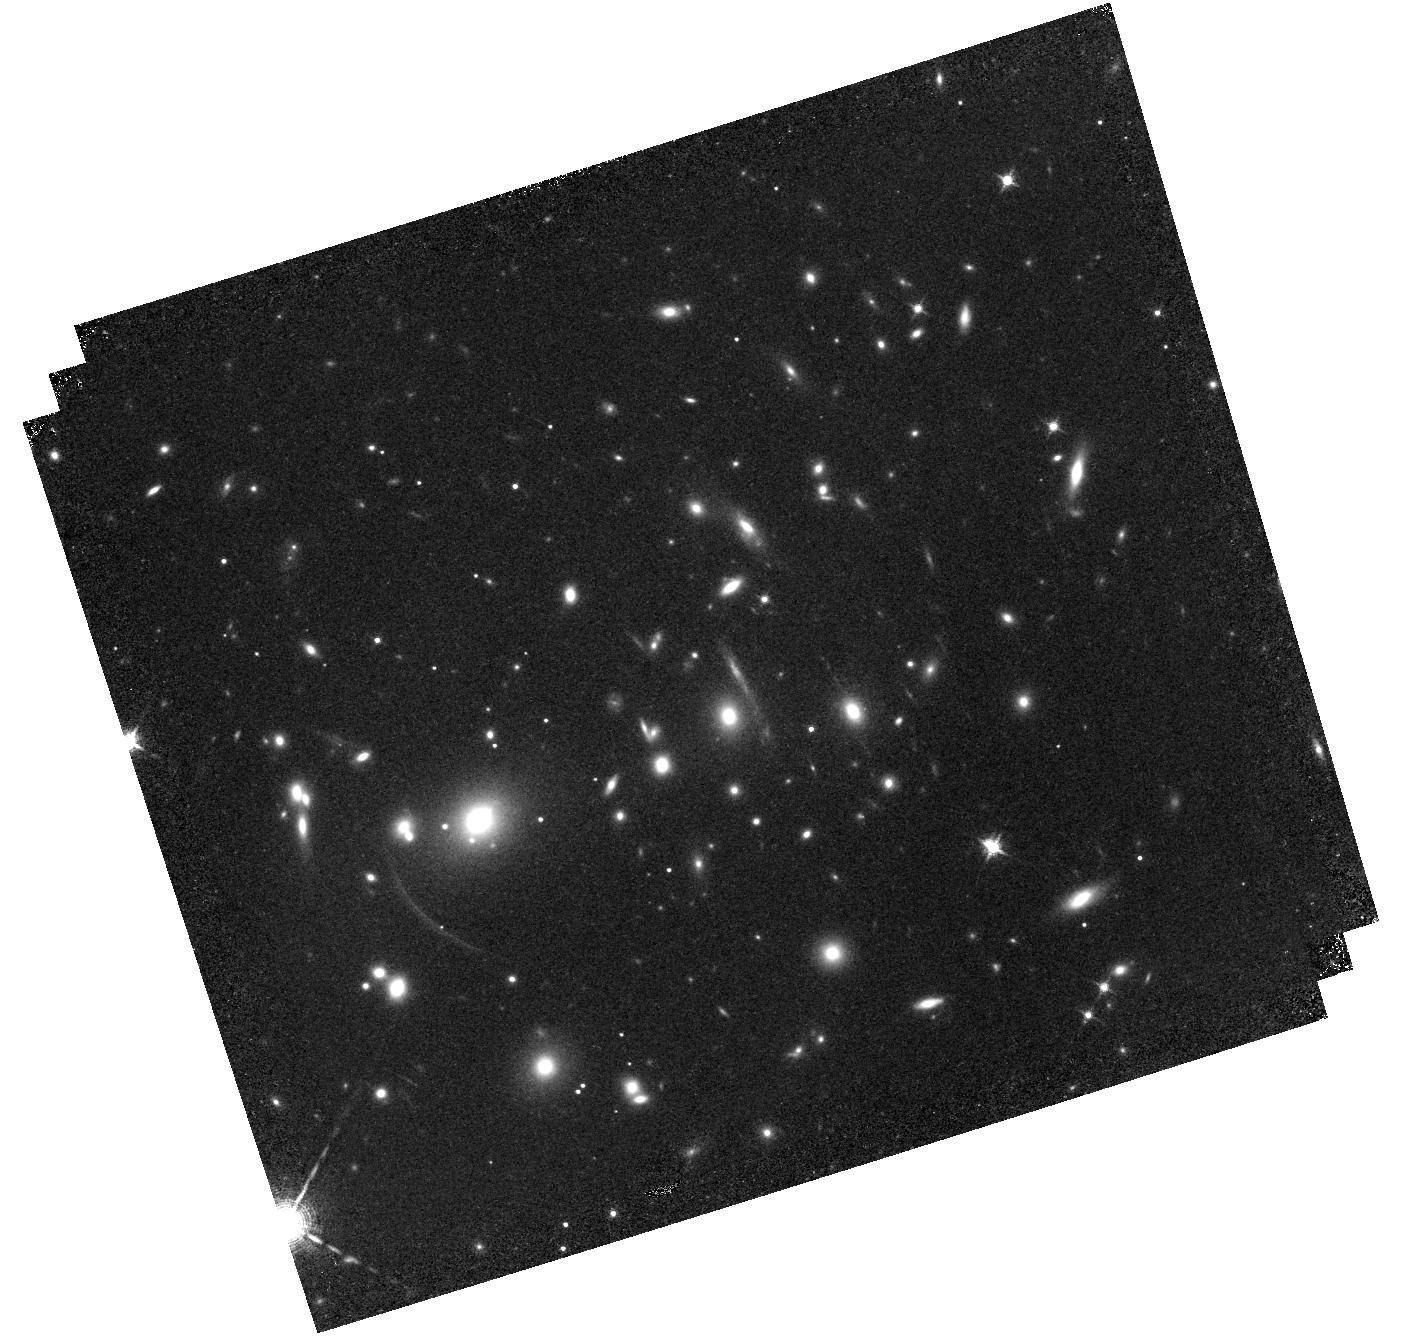
Target: A2390ARCS
Instrument: WFC3/IR
Filter: F126N
Exposure: 1.2 h
Observation ID: hst_11678_01_wfc3_ir_f126n_ib3l01

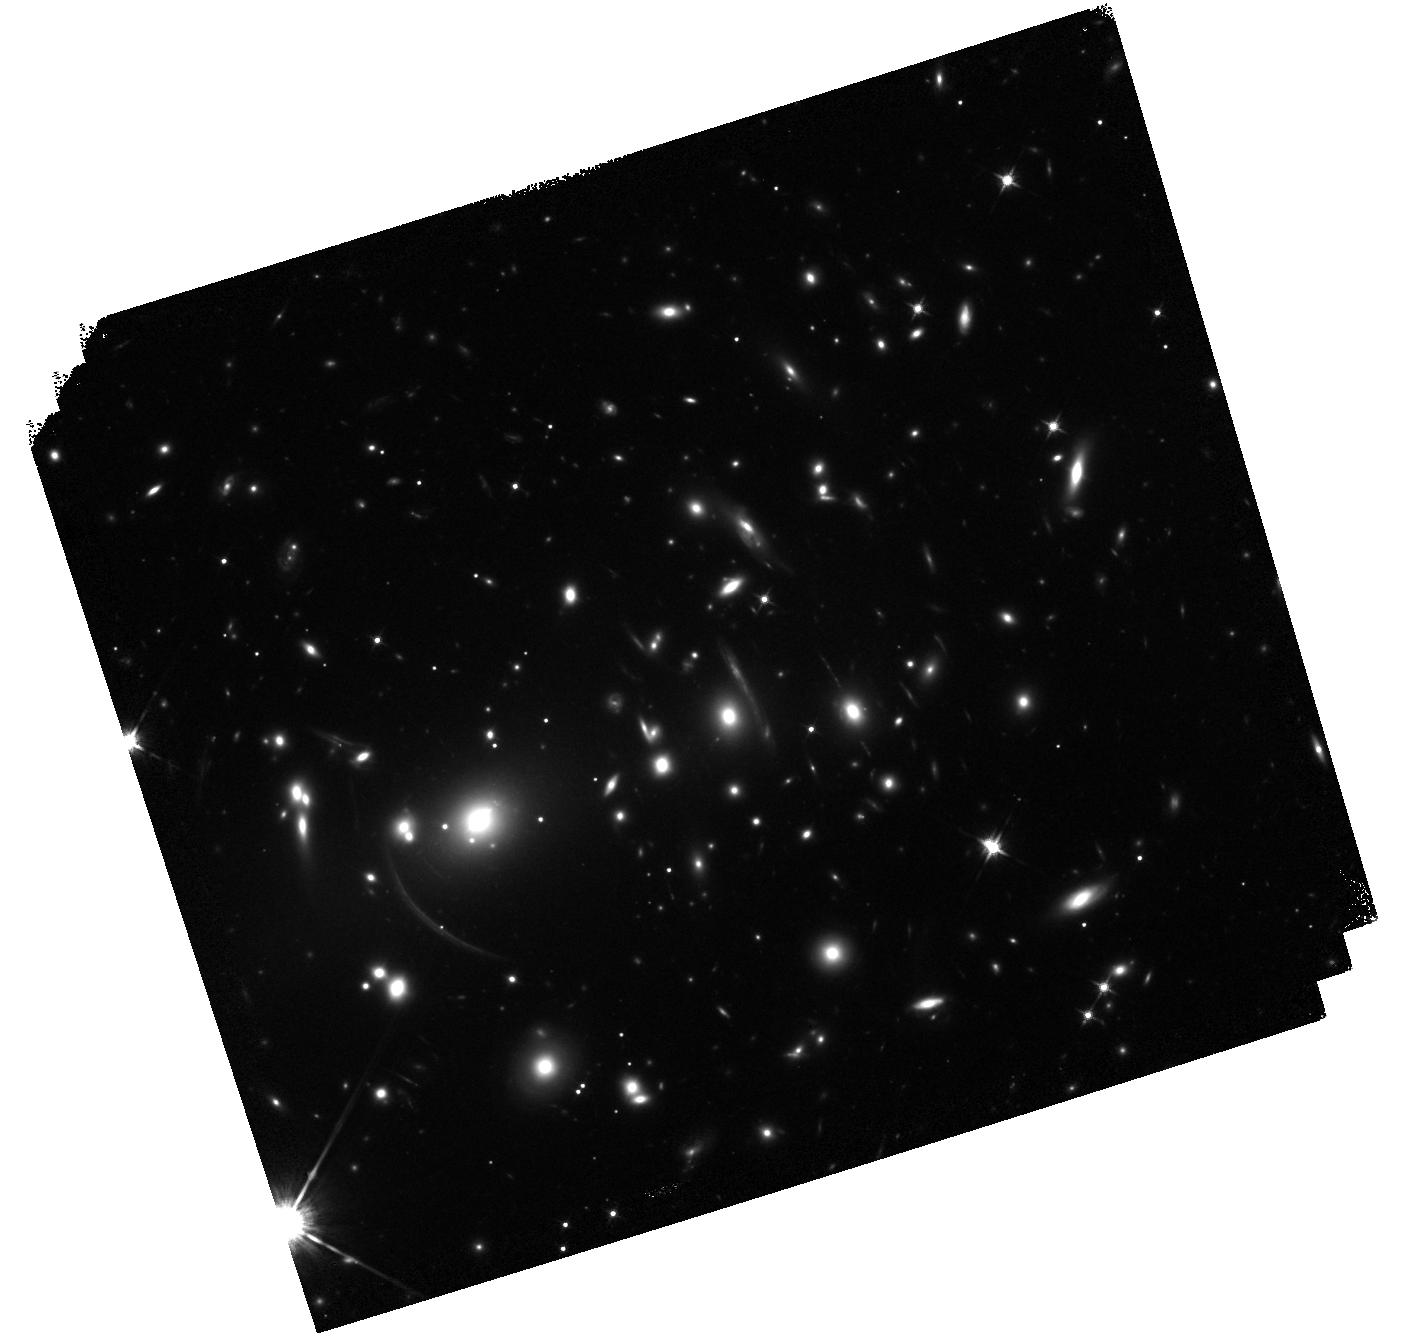
Target: A2390ARCS
Instrument: WFC3/IR
Filter: F125W
Exposure: 23 min
Observation ID: hst_11678_01_wfc3_ir_f125w_ib3l01

Resolved H alpha star formation in two lensed galaxies at z=0.9 (PI: Rigby, Jane R.)

We will obtain H alpha narrow-band images of two galaxies at z=0.912 that have been gravitationally lensed by the galaxy cluster Abell 2390. H alpha falls squarely into the F126N filter, and both galaxies fit in a single WFC3 field of view. Because these two galaxies are magnified by factors of 6.7 (+-0.4) and 12.6 (+-0.8), WFC3 IR pixels probe spatial scales of 150 and 80 pc. (Without lensing, the WFC3 pixels probe 1 kpc scales at these redshifts.) Thus, these two galaxies provide a rare chance to examine, in detail and at high S/N, the spatial distribution of star formation in average galaxies at z=1. After lensing deprojection, we will study the spatial distribution of star formation, the star-forming disk properties and nuclear contribution, as well as the distributioin of extinction (from the archival F55W to H-alpha ratio map). We will also compare integrated extinction--corrected H alpha to Spitzer-derived diagnostics of star formation rate.